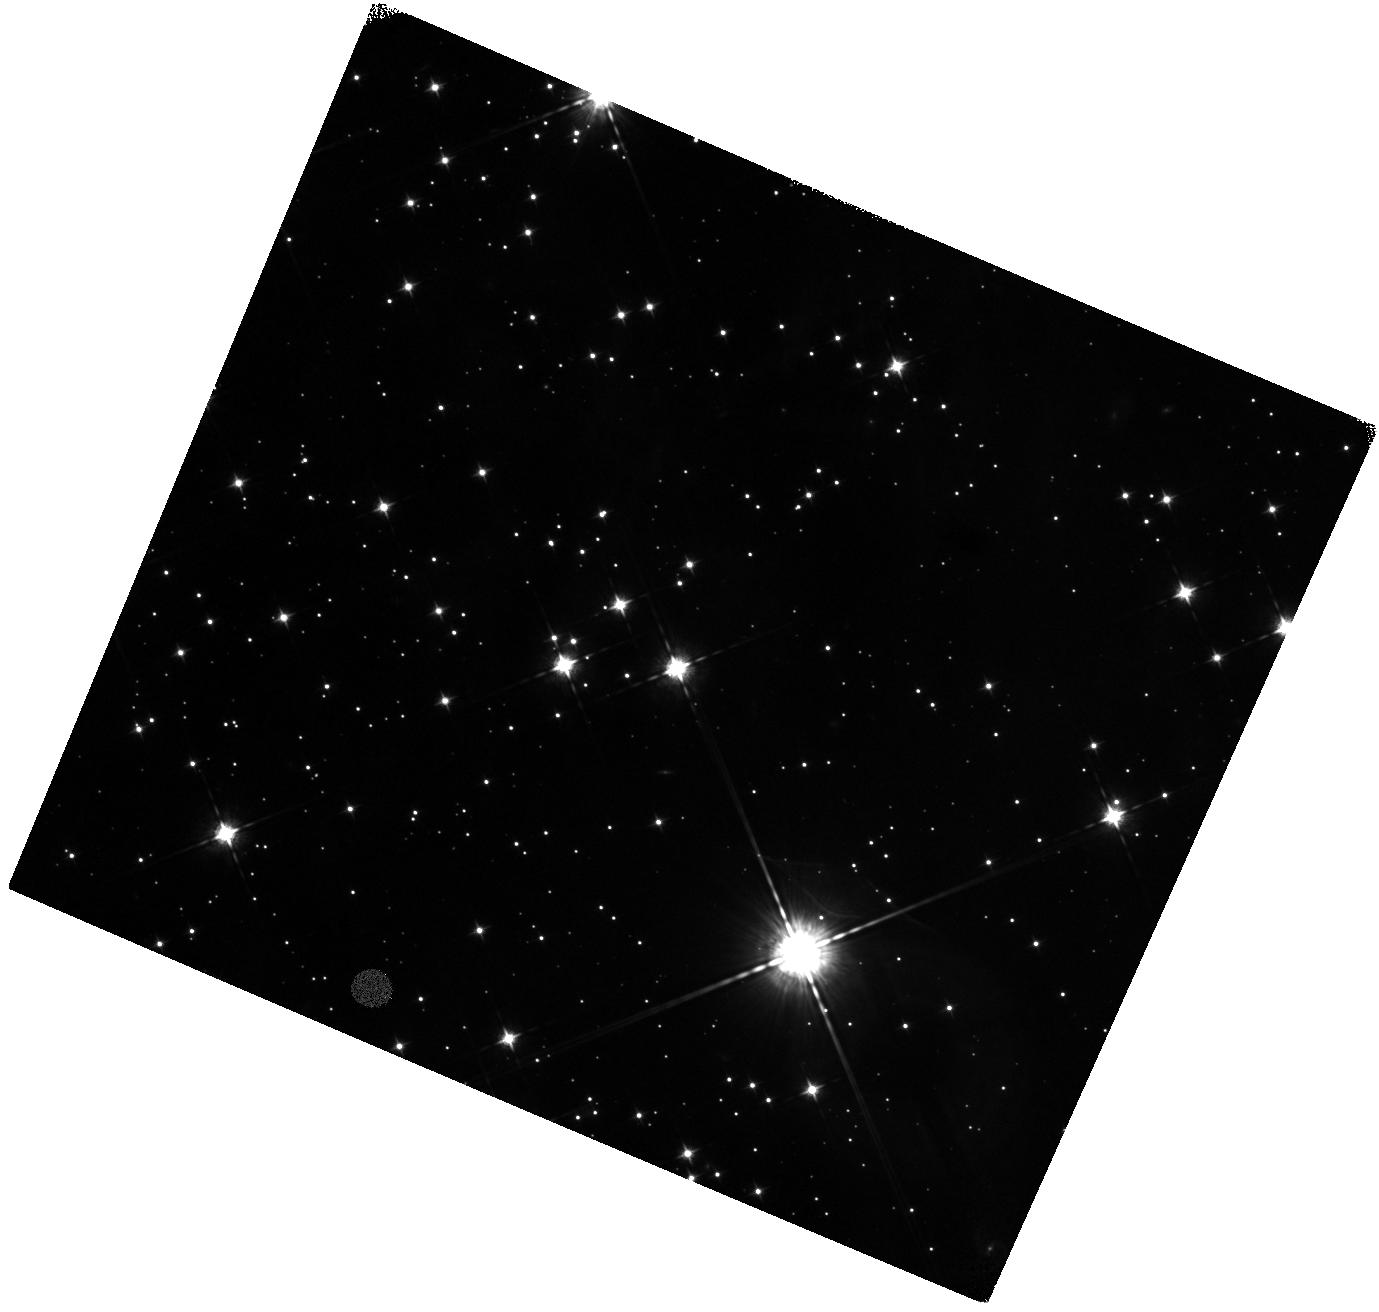
Target: CAS-A-NE-JET-2. Instrument: WFC3/IR. Filter: F098M. Exposure: 47 min. Observation ID: hst_14801_02_wfc3_ir_f098m_id6g02

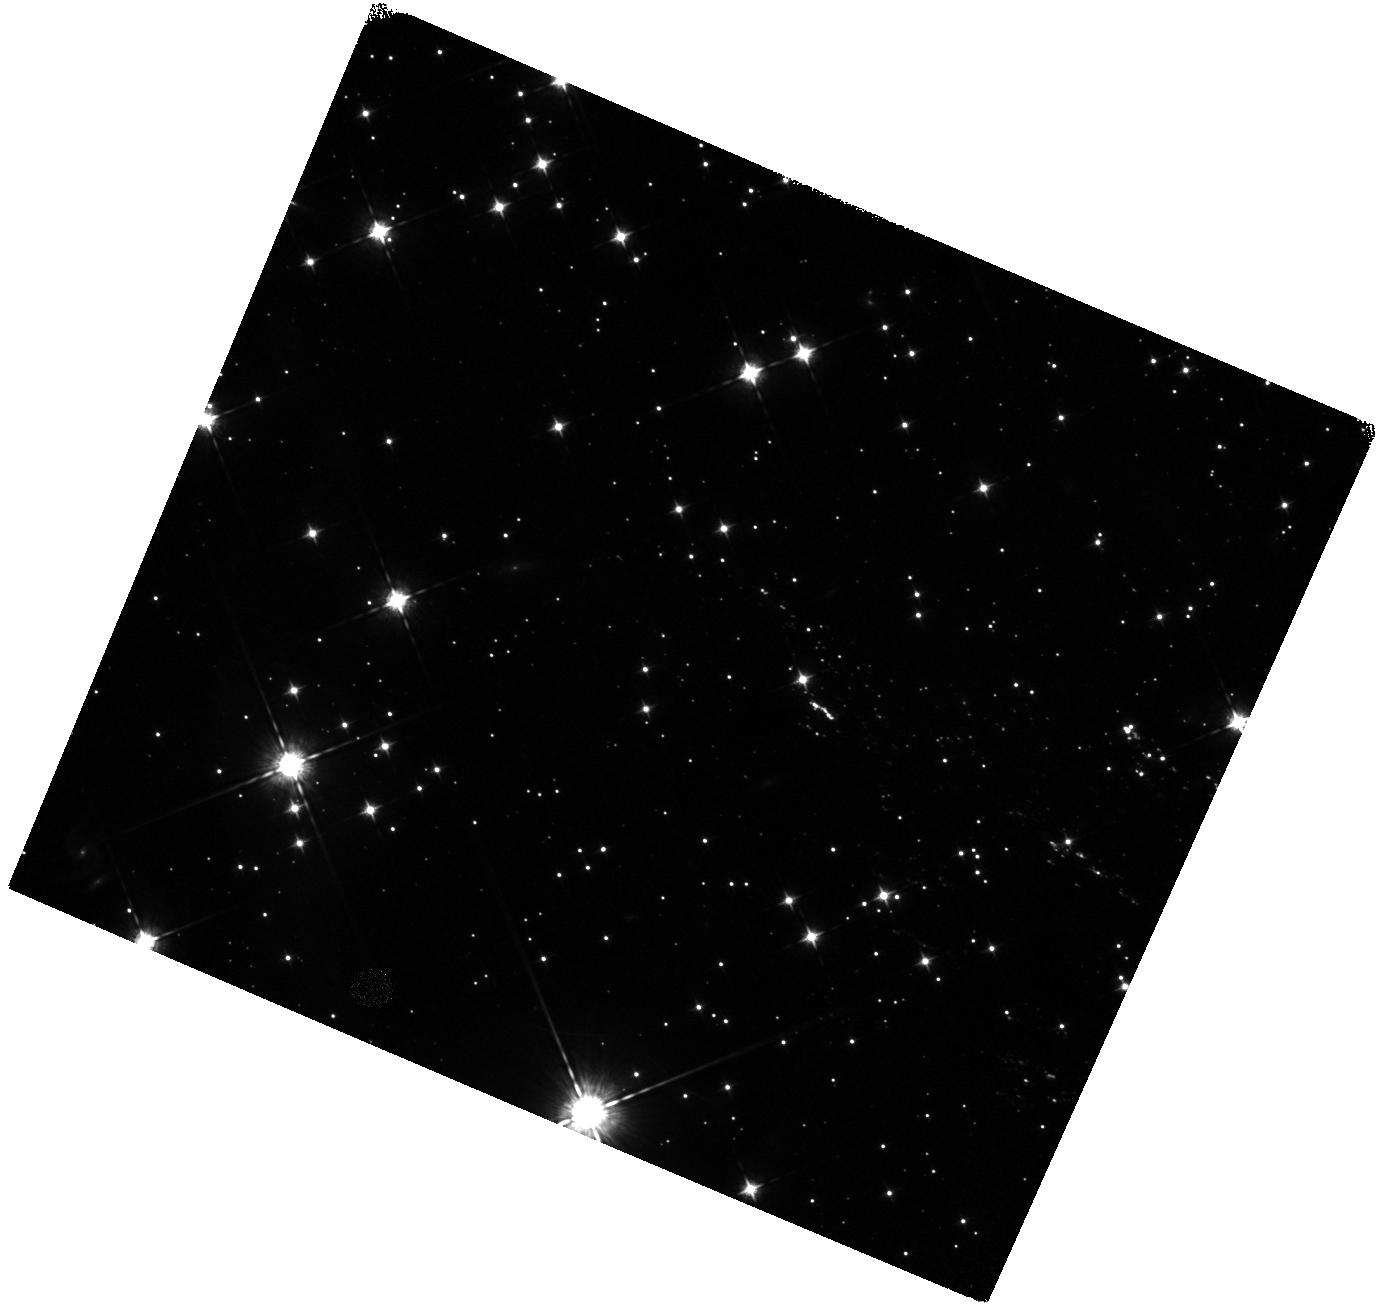
Target: CAS-A-NE-JET-1. Instrument: WFC3/IR. Filter: F098M. Exposure: 47 min. Observation ID: hst_14801_01_wfc3_ir_f098m_id6g01

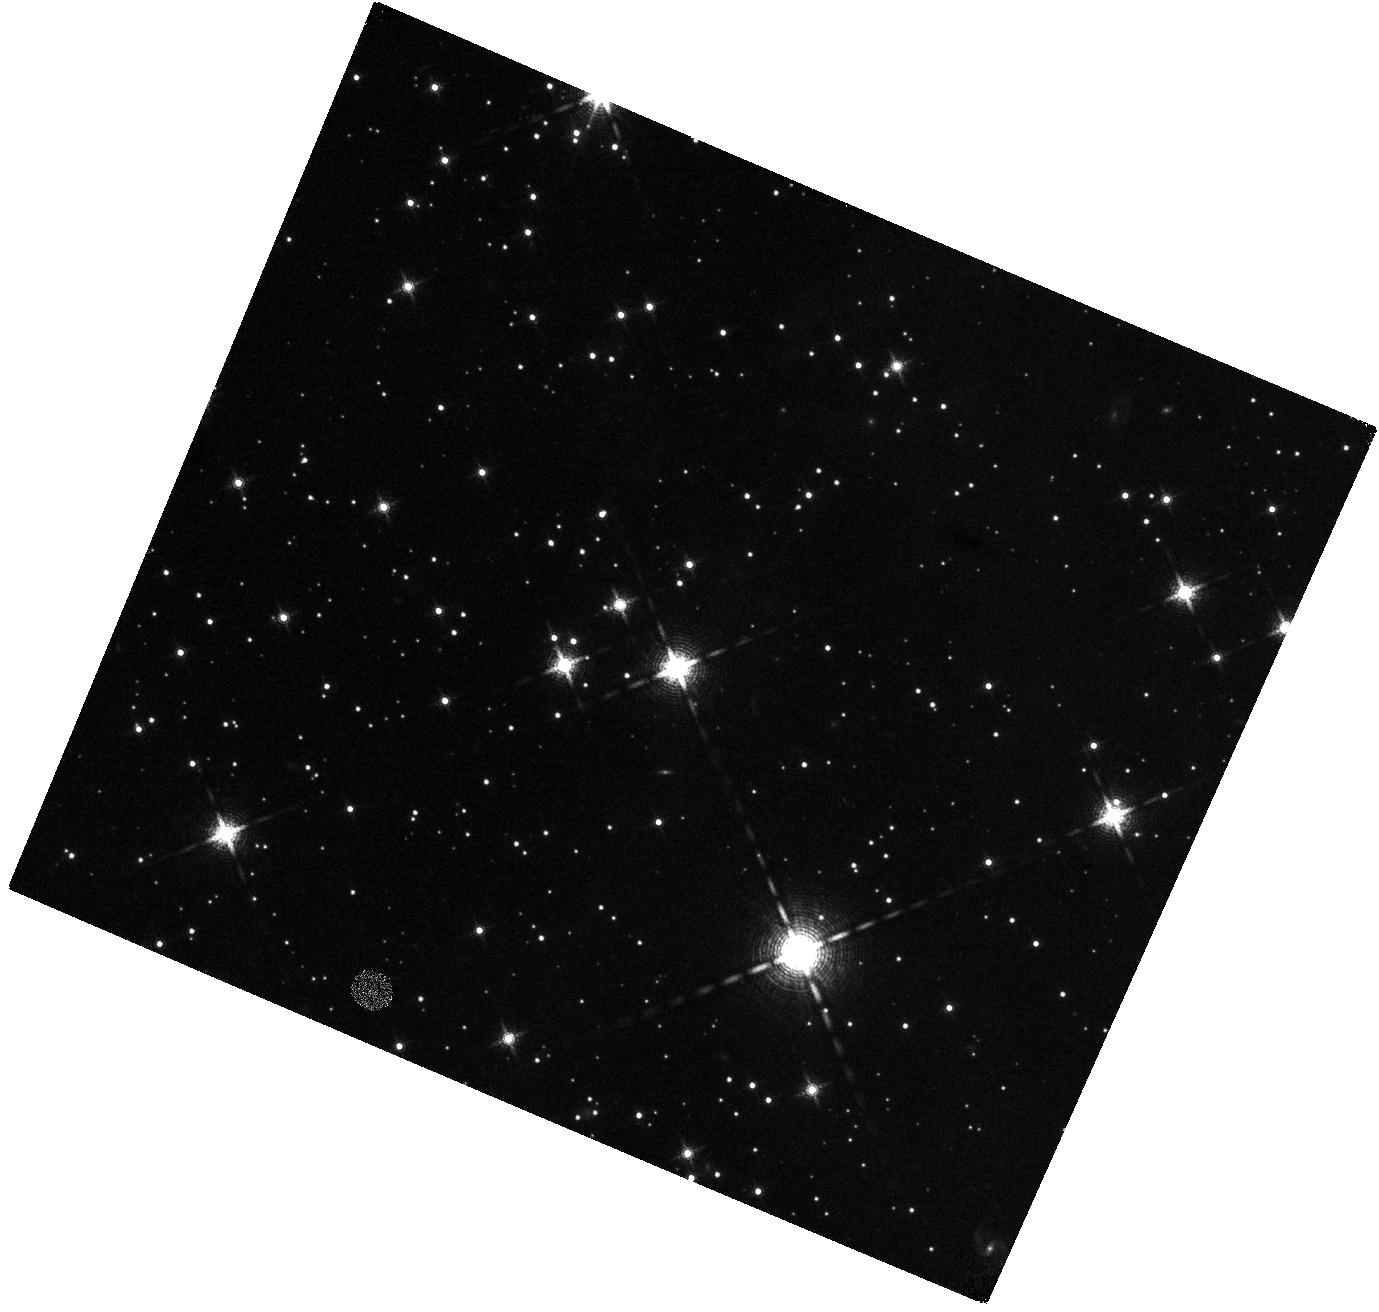
Target: CAS-A-NE-JET-2. Instrument: WFC3/IR. Filter: F164N. Exposure: 47 min. Observation ID: hst_14801_02_wfc3_ir_f164n_id6g02

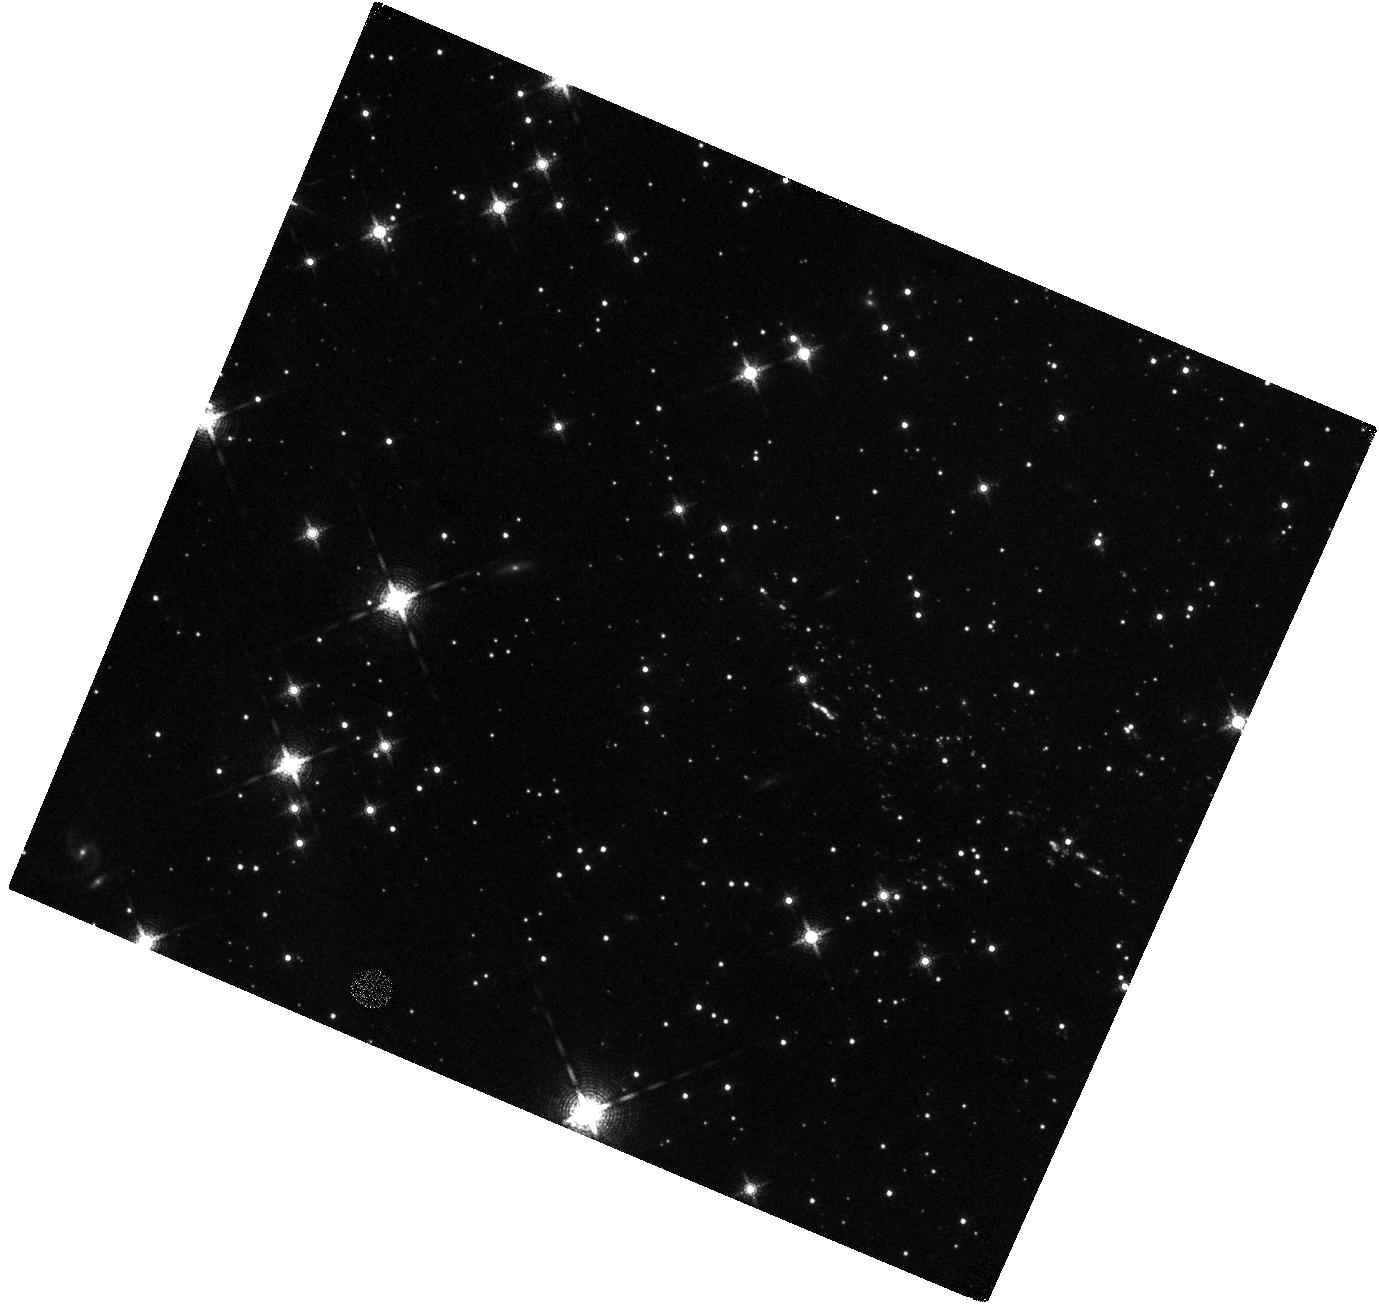
Target: CAS-A-NE-JET-1. Instrument: WFC3/IR. Filter: F164N. Exposure: 47 min. Observation ID: hst_14801_01_wfc3_ir_f164n_id6g01

The Mysterious High-Velocity Ejecta Jets in Cassiopeia A (PI: Fesen, Robert A.)

The young Galactic remnant Cas A provides perhaps our clearest look at the explosion of a high mass, core-collapse supernova. Two opposing streams or "jets" of high-velocity debris extending outward along its northeastern and southwestern limbs have expansion velocities more than twice that of the remnant's bright main shell. Interpretation of these NE-SW jets has been controversial. However, SN debris located at the farthest tip of the NE jet has been found to be S, Ar, Ca-rich but O-poor suggesting an origin deep inside the progenitor possibly due to an overturning of layers as predicted in some aspherical explosion models. Recent WFC3/IR images taken of the NE jet revealed a far richer debris field than previously realized, with ejecta knots found out to the very edge of the camera's FOV. This leaves uncertain the jet's true maximum velocity and total kinetic energy. The lack of a complete census of the jet's structure and kinematics critically limits understanding on the nature of these puzzling kinematic and chemically distinct features. We propose to obtain WFC3/IR images of the remnant's NE jet out beyond existing HST images to complete a survey of its S-rich ejecta and explore the presence of even higher-velocity, Fe-rich ejecta predicted by supernova models. Detection of very high-velocity Fe-rich material in the jet would represent a breakthrough in our understanding of Cas A and core-collapse supernovae in general.